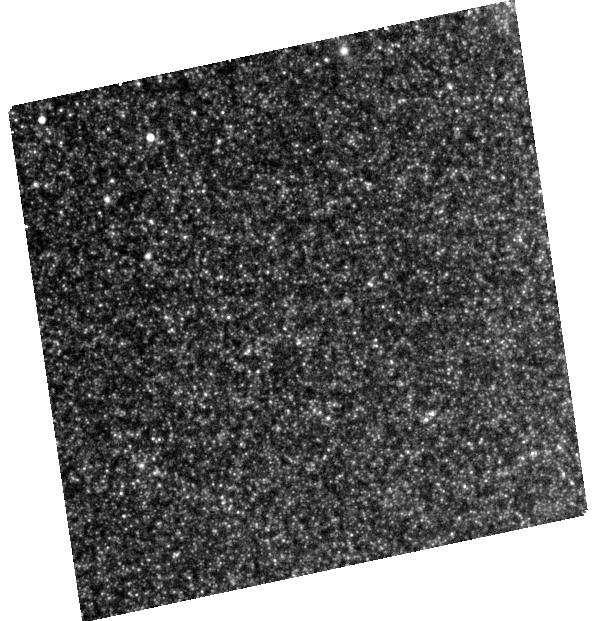
Target: SPIRITS-14AXA. Instrument: WFC3/UVIS. Filter: F814W. Exposure: 26 min. Observation ID: hst_13935_01_wfc3_uvis_f814w_icpd01

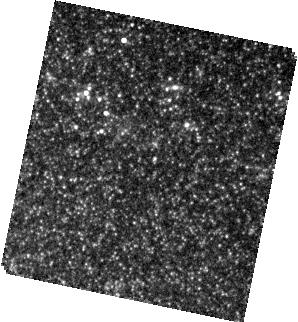
Target: SPIRITS-14AJE. Instrument: WFC3/IR. Filter: F160W. Exposure: 3 min. Observation ID: hst_13935_02_wfc3_ir_f160w_icpd02

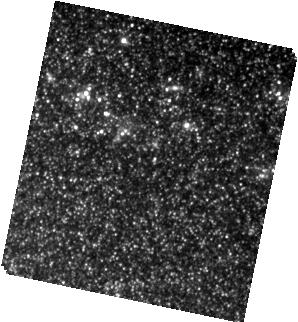
Target: SPIRITS-14AJE. Instrument: WFC3/IR. Filter: F110W. Exposure: 11 min. Observation ID: hst_13935_02_wfc3_ir_f110w_icpd02

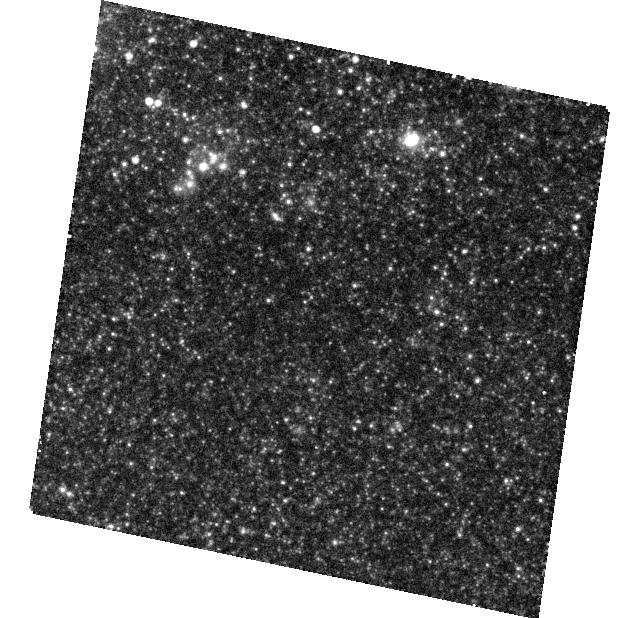
Target: SPIRITS-14AJE. Instrument: WFC3/UVIS. Filter: F814W. Exposure: 28 min. Observation ID: hst_13935_02_wfc3_uvis_f814w_icpd02

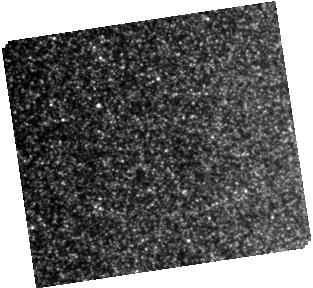
Target: SPIRITS-14AXA. Instrument: WFC3/IR. Filter: F160W. Exposure: 3 min. Observation ID: hst_13935_01_wfc3_ir_f160w_icpd01

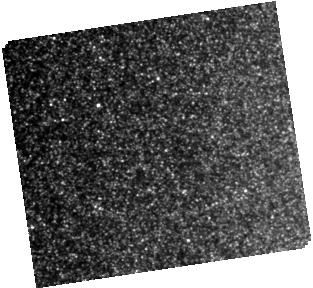
Target: SPIRITS-14AXA. Instrument: WFC3/IR. Filter: F110W. Exposure: 12 min. Observation ID: hst_13935_01_wfc3_ir_f110w_icpd01

The Nature of SPIRITS Intermediate-Luminosity Mid-IR Transients (PI: Bond, Howard E.)

SPIRITS--the SPitzer InfraRed Intensive Transients Survey--is an ongoing search for mid-IR (MIR) variables and transients in nearly 200 nearby galaxies, being carried out with the warm Spitzer telescope at 3.6 and 4.5 microns. It is the first large-scale search for luminous MIR transients in the local universe. Among the many variables that SPIRITS has discovered is a puzzling new class of luminous MIR transients which lack conspicuous optical, or in most cases even near-IR, counterparts in our deepest ground-based followup images. We suggest the name SMIRTs for these objects--Spitzer Mid-IR Transients. The luminosities of SMIRTs exceed those of classical novae, but they are not as bright as any known classes of supernovae. Lying in spiral arms, they appear to be associated with young populations. The properties of SMIRTs are somewhat similar to the recently discovered, but still mysterious, class of intermediate-luminosity red transients, as well as LBVs and "supernova impostors." However, these known types of objects all have bright optical counterparts. We propose a small program of HST imaging, using the WFC3 IR channel at J and H, and the WFC3 UVIS channel at I, to explore the nature of SMIRTs. We have selected 2 representatives, all in outburst at the time of writing, with a range of eruption timescales. Both have archival pre-explosion HST optical imaging, and one also has archival WFC3/IR. Our aims are: search for faint optical and NIR counterparts while they are still in eruption; extend the SEDs to shorter wavelengths to refine dust temperatures and search for faint photospheres/outflows; and attempt to identify progenitor stars in the archival HST images.